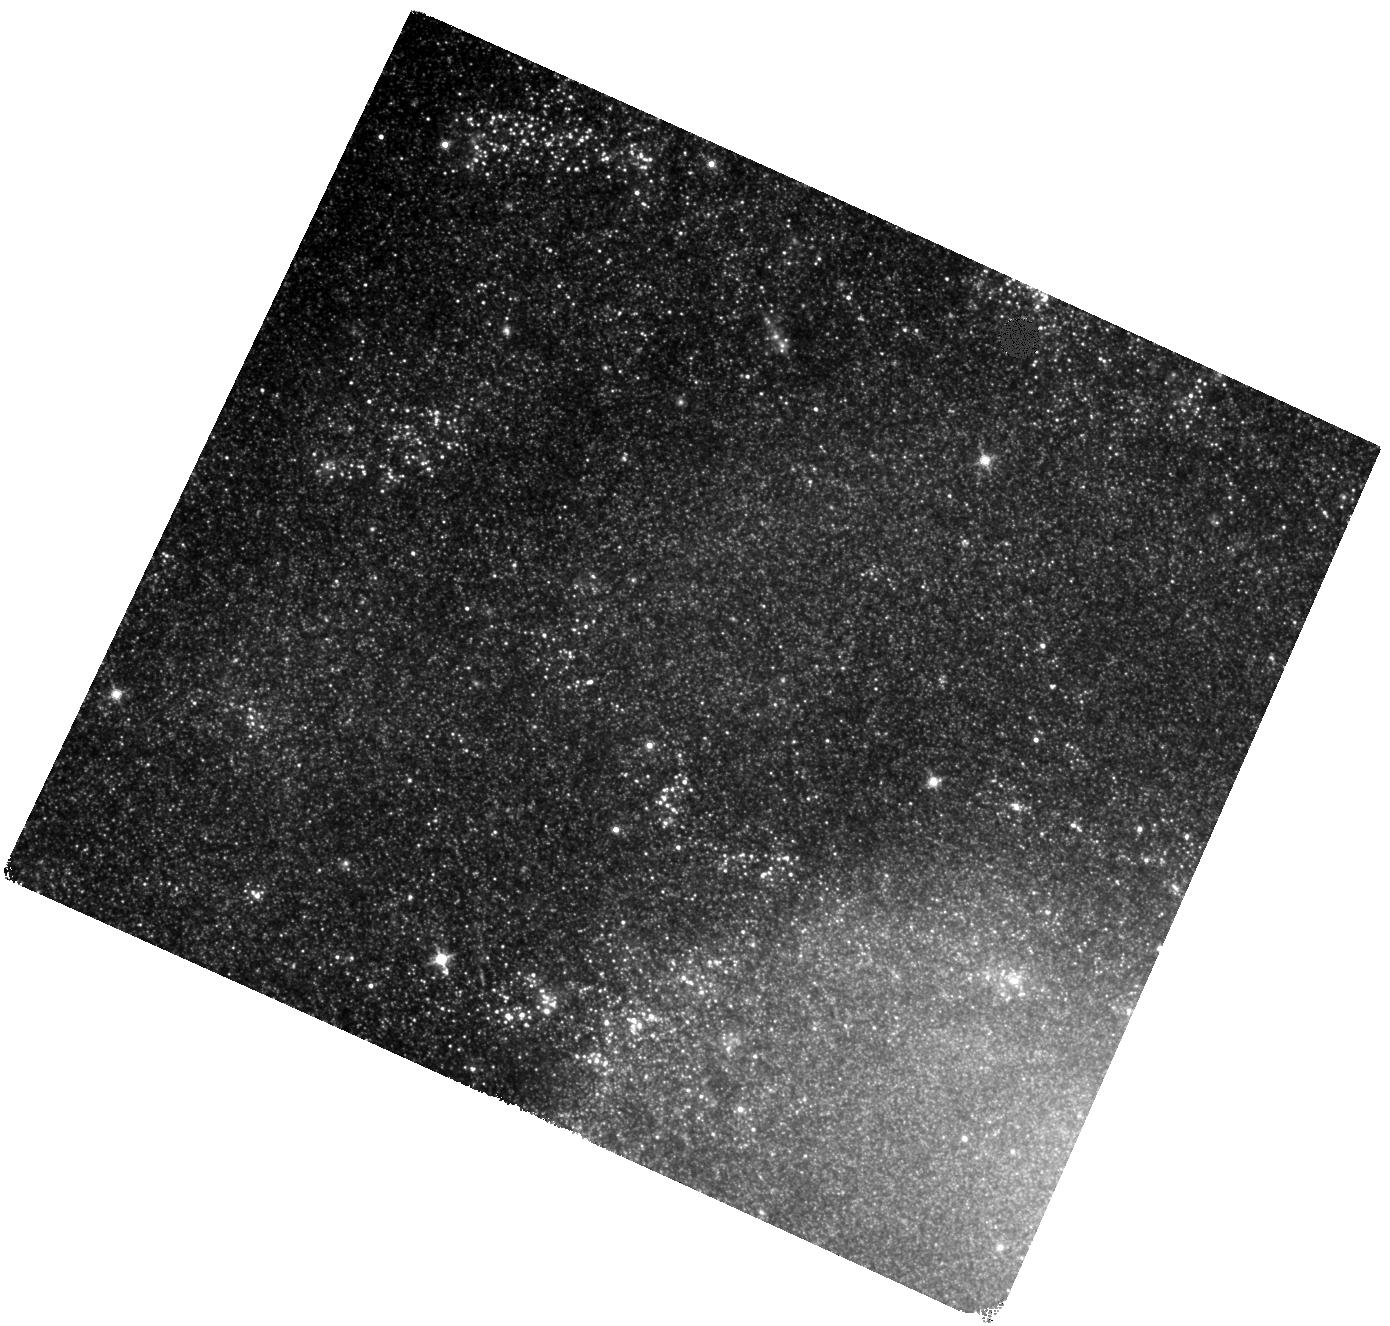
Target: S-15NZ. Instrument: WFC3/IR. Filter: F140W. Exposure: 13 min. Observation ID: hst_14463_08_wfc3_ir_f140w_id2y08

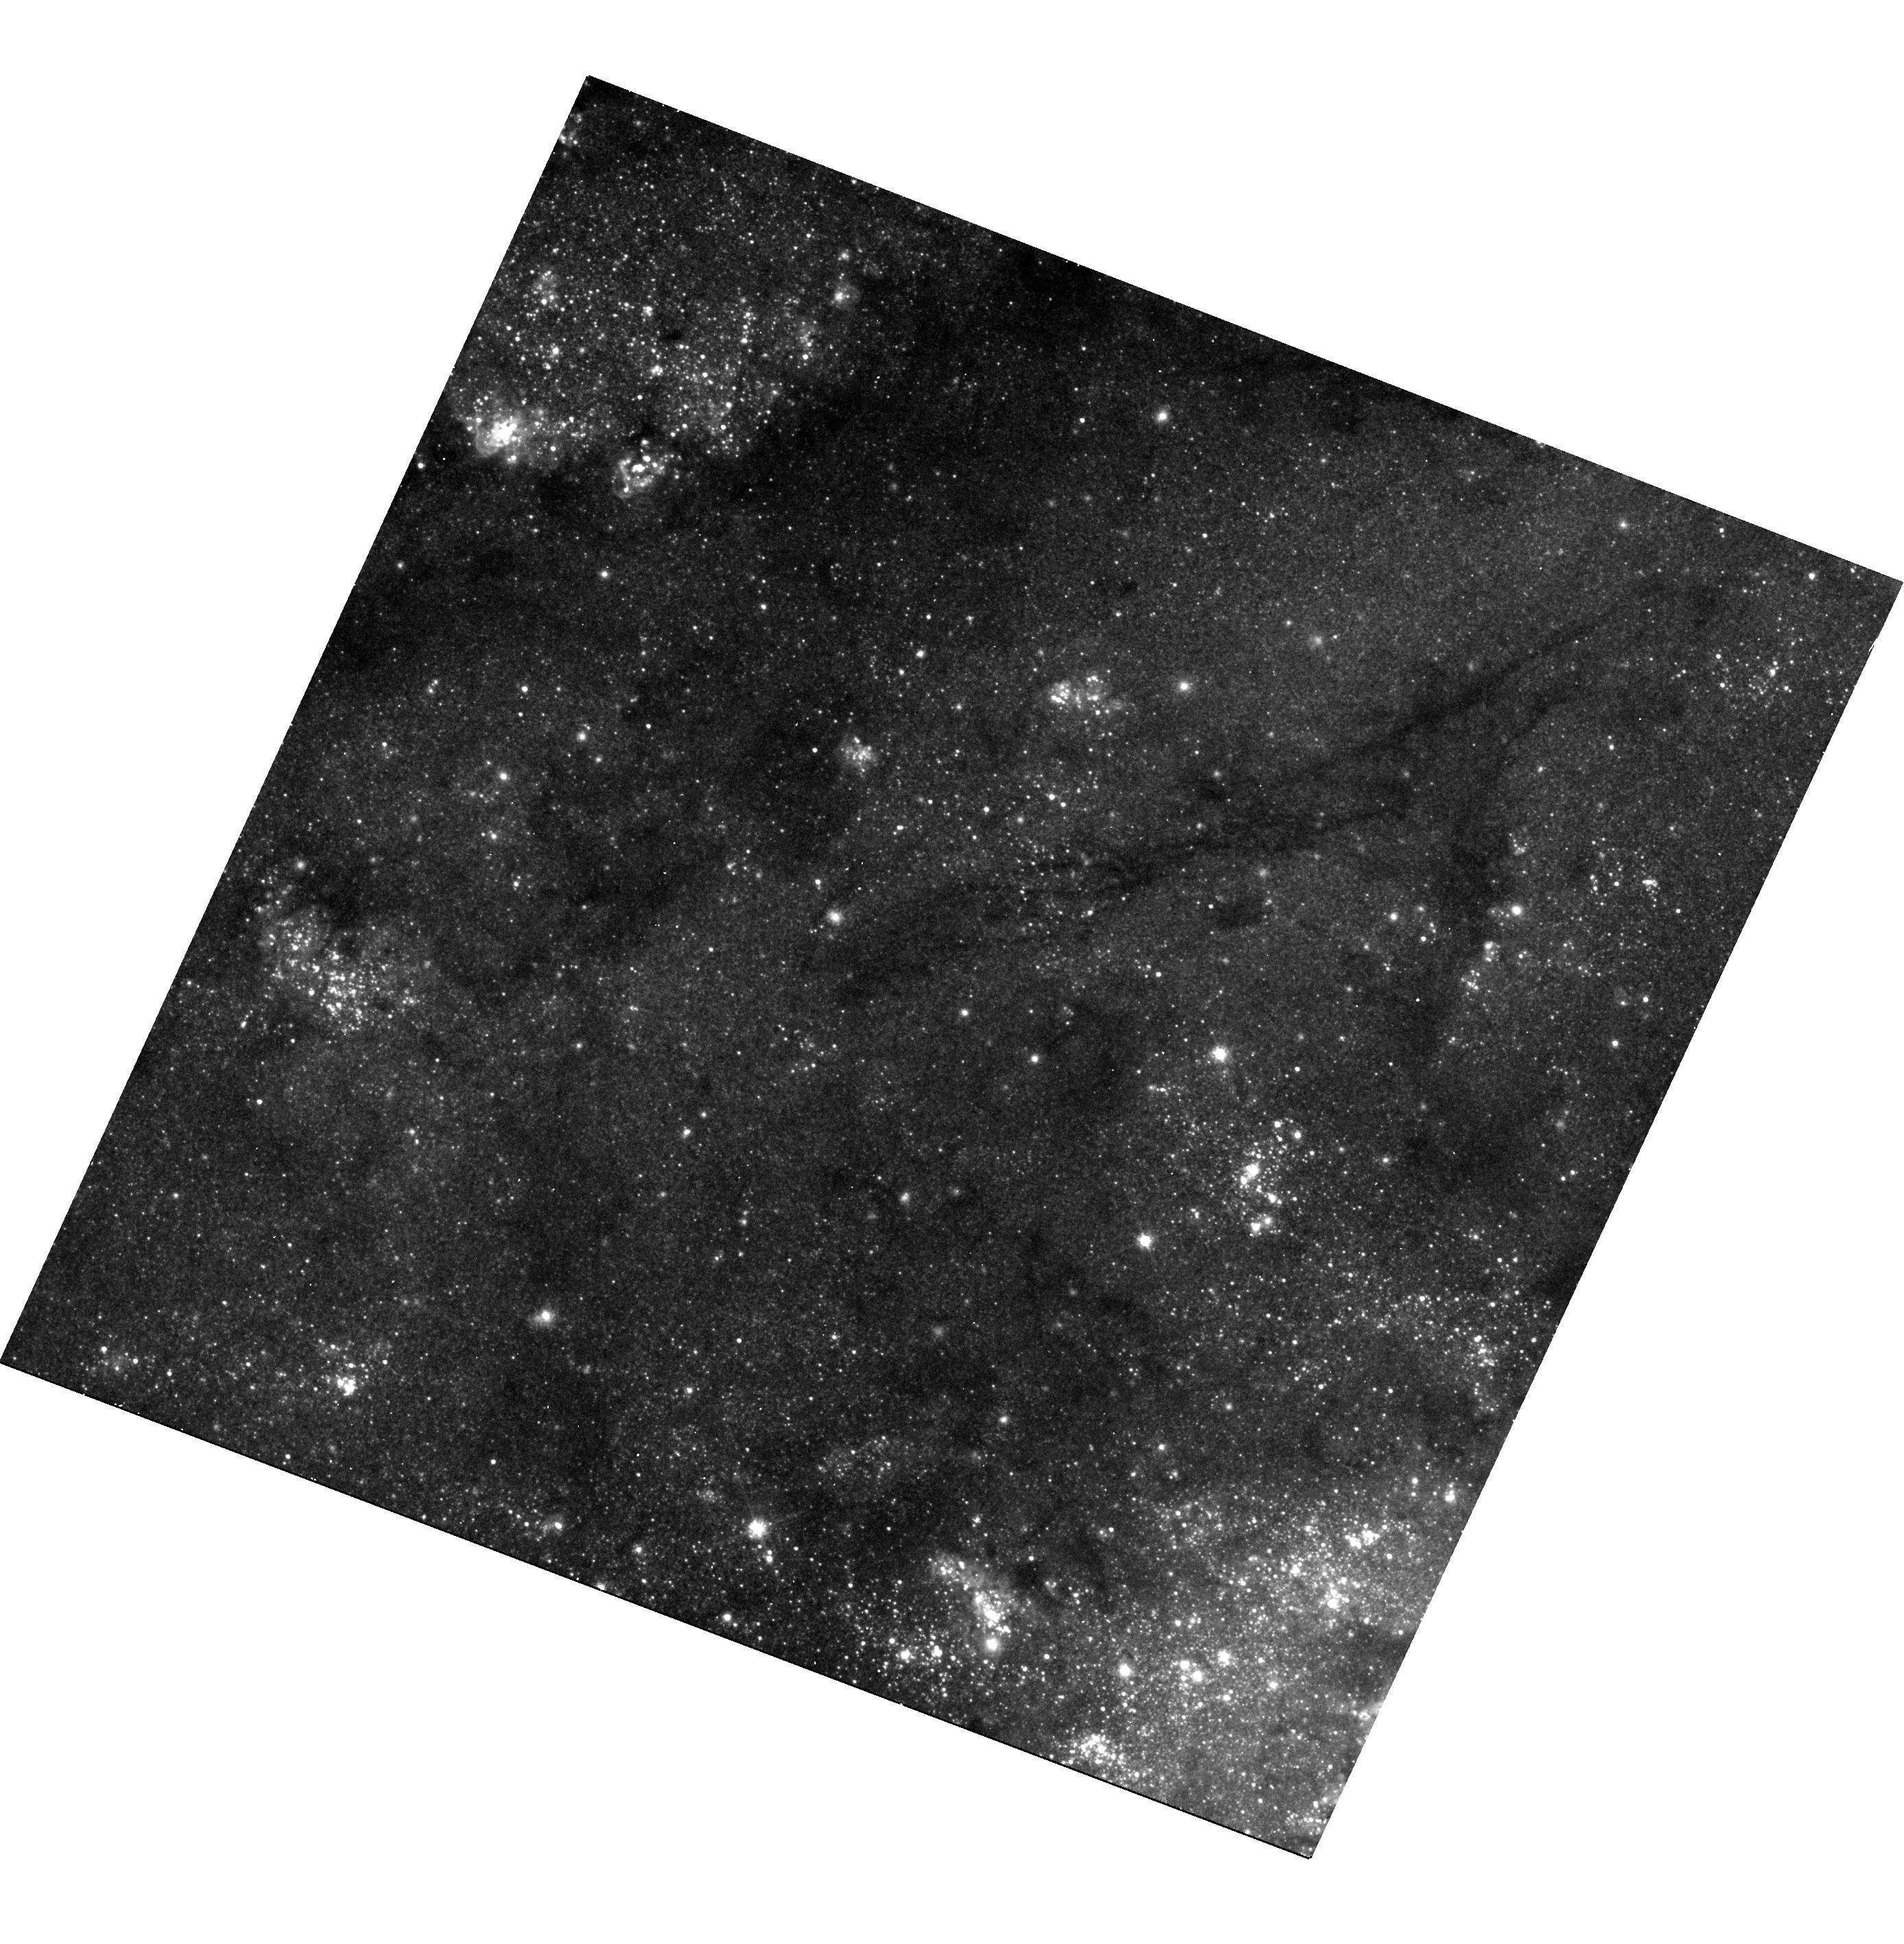
Target: S-15NZ. Instrument: WFC3/UVIS. Filter: F625W. Exposure: 11 min. Observation ID: hst_14463_07_wfc3_uvis_f625w_id2y07

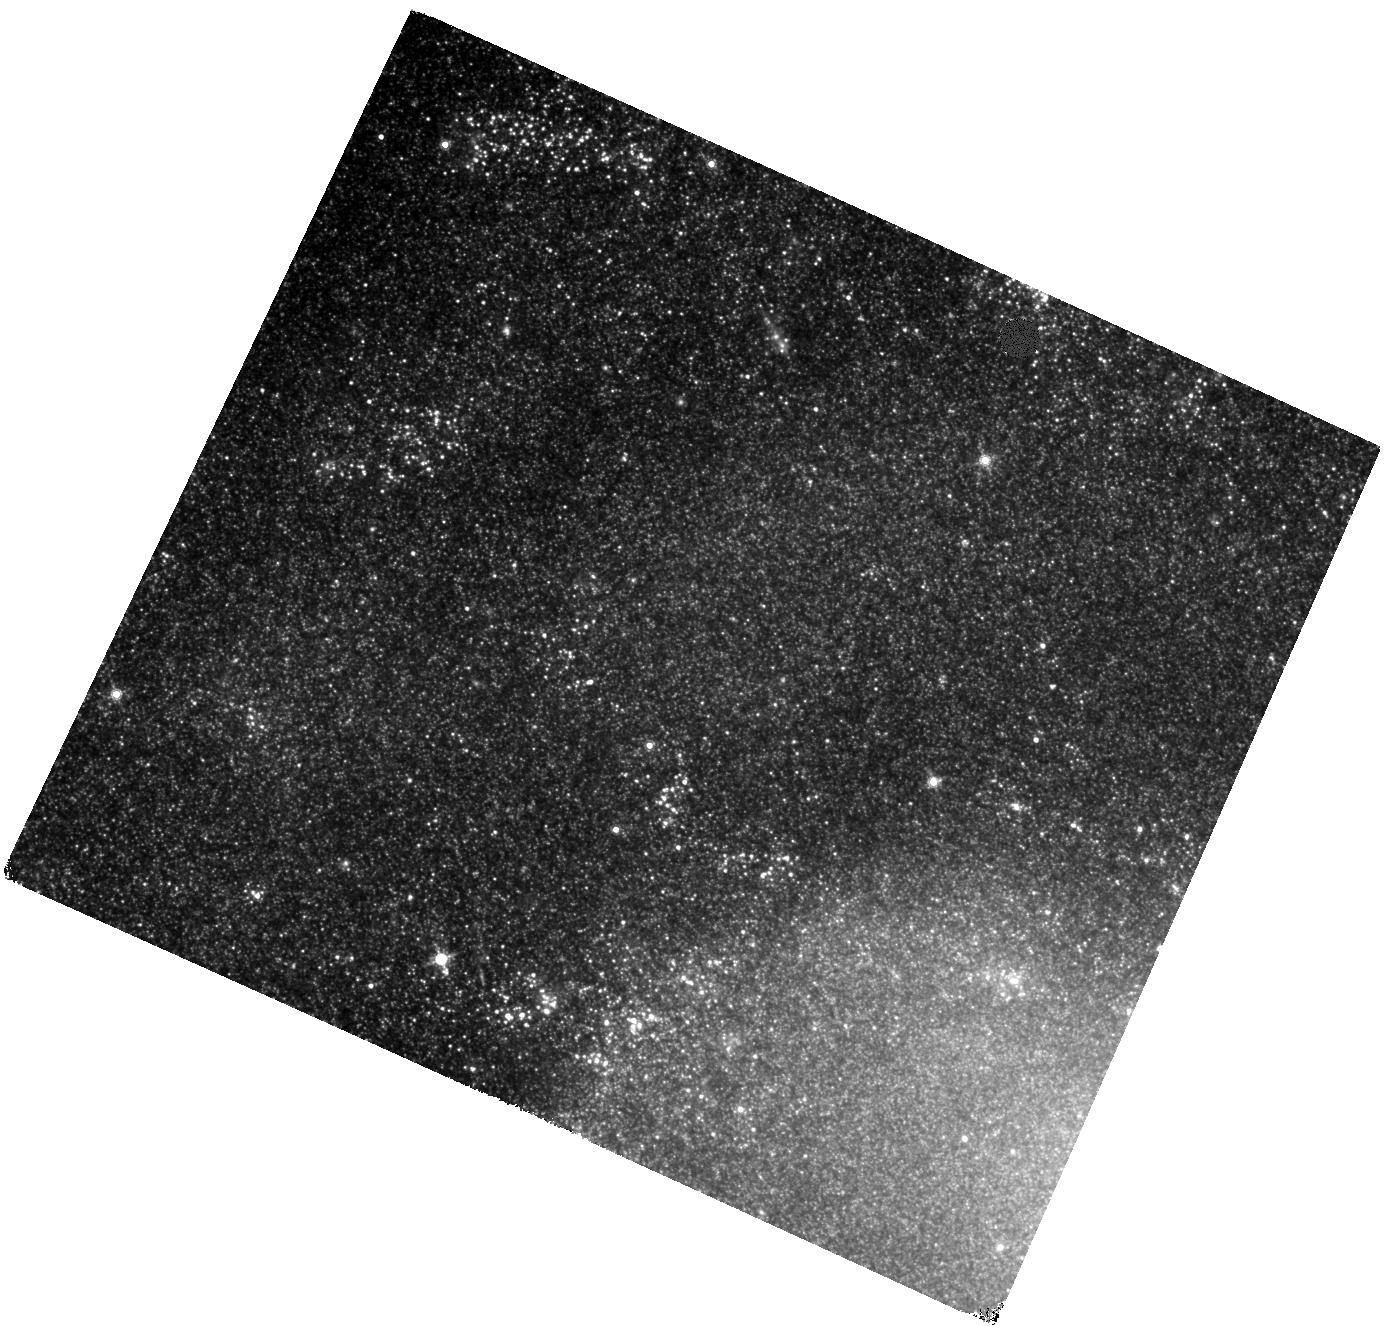
Target: S-15NZ. Instrument: WFC3/IR. Filter: F160W. Exposure: 13 min. Observation ID: hst_14463_08_wfc3_ir_f160w_id2y08

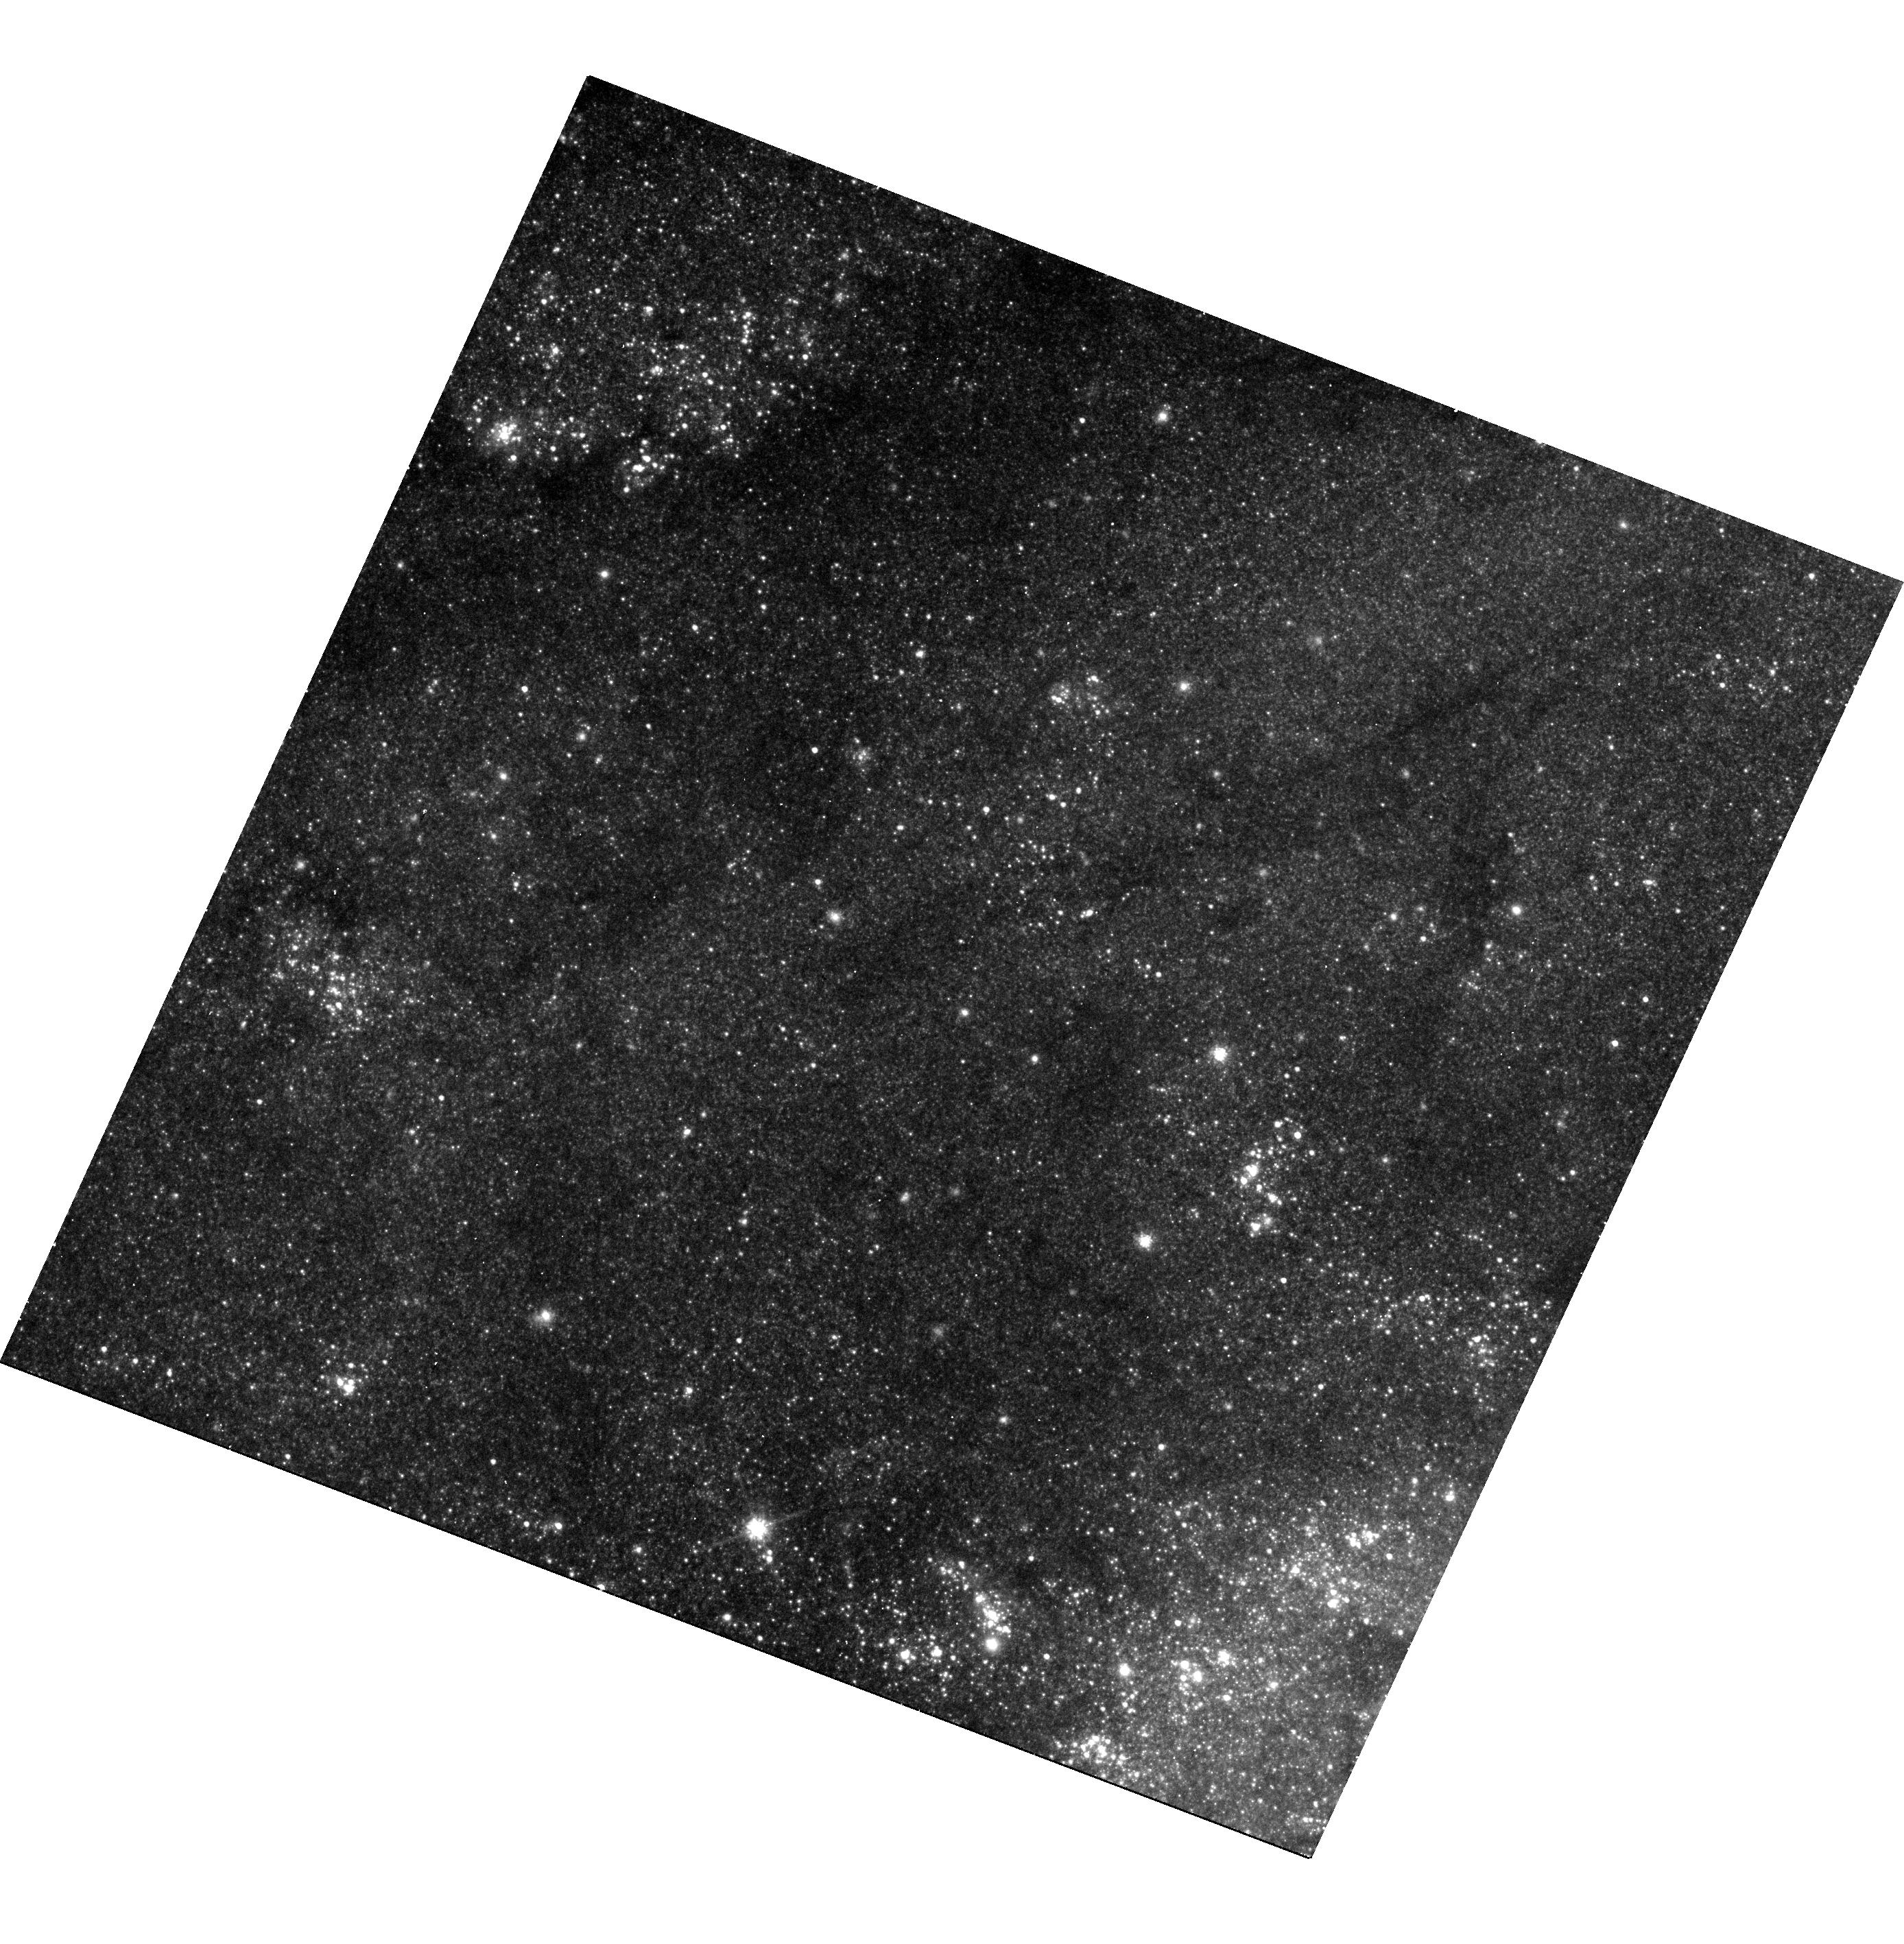
Target: S-15NZ. Instrument: WFC3/UVIS. Filter: F814W. Exposure: 10 min. Observation ID: hst_14463_07_wfc3_uvis_f814w_id2y07

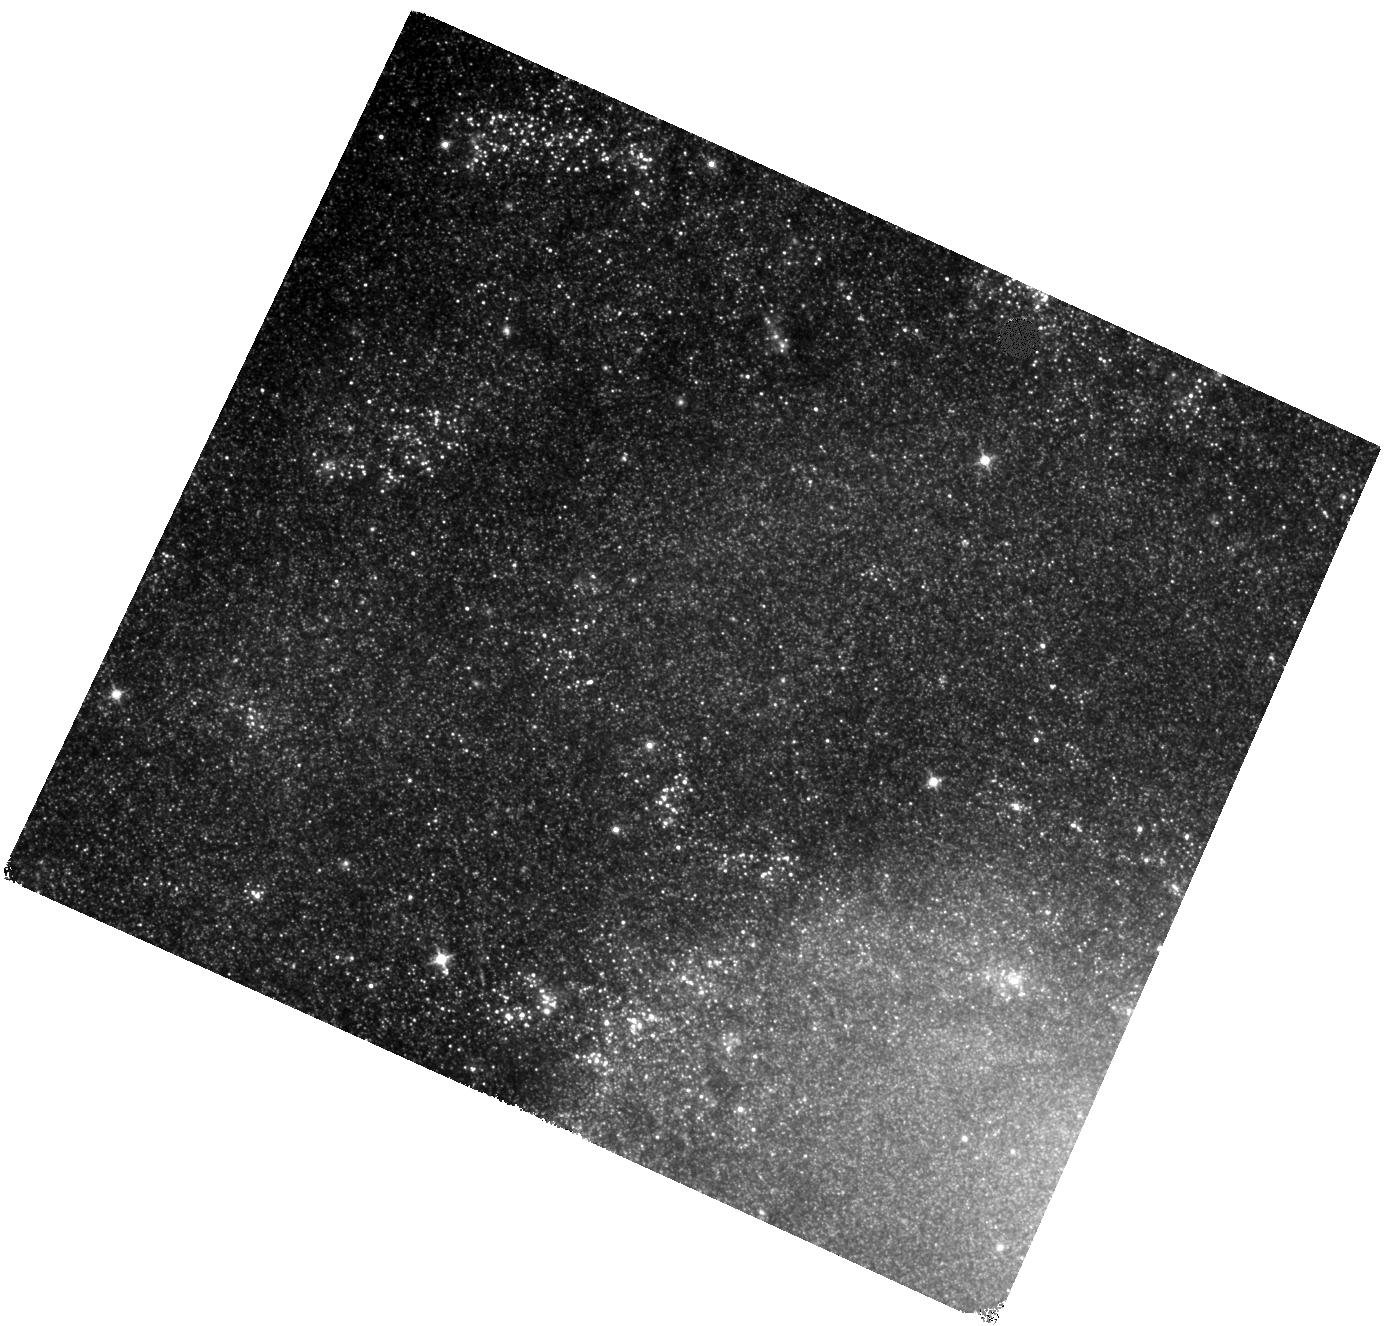
Target: S-15NZ. Instrument: WFC3/IR. Filter: F125W. Exposure: 13 min. Observation ID: hst_14463_08_wfc3_ir_f125w_id2y08

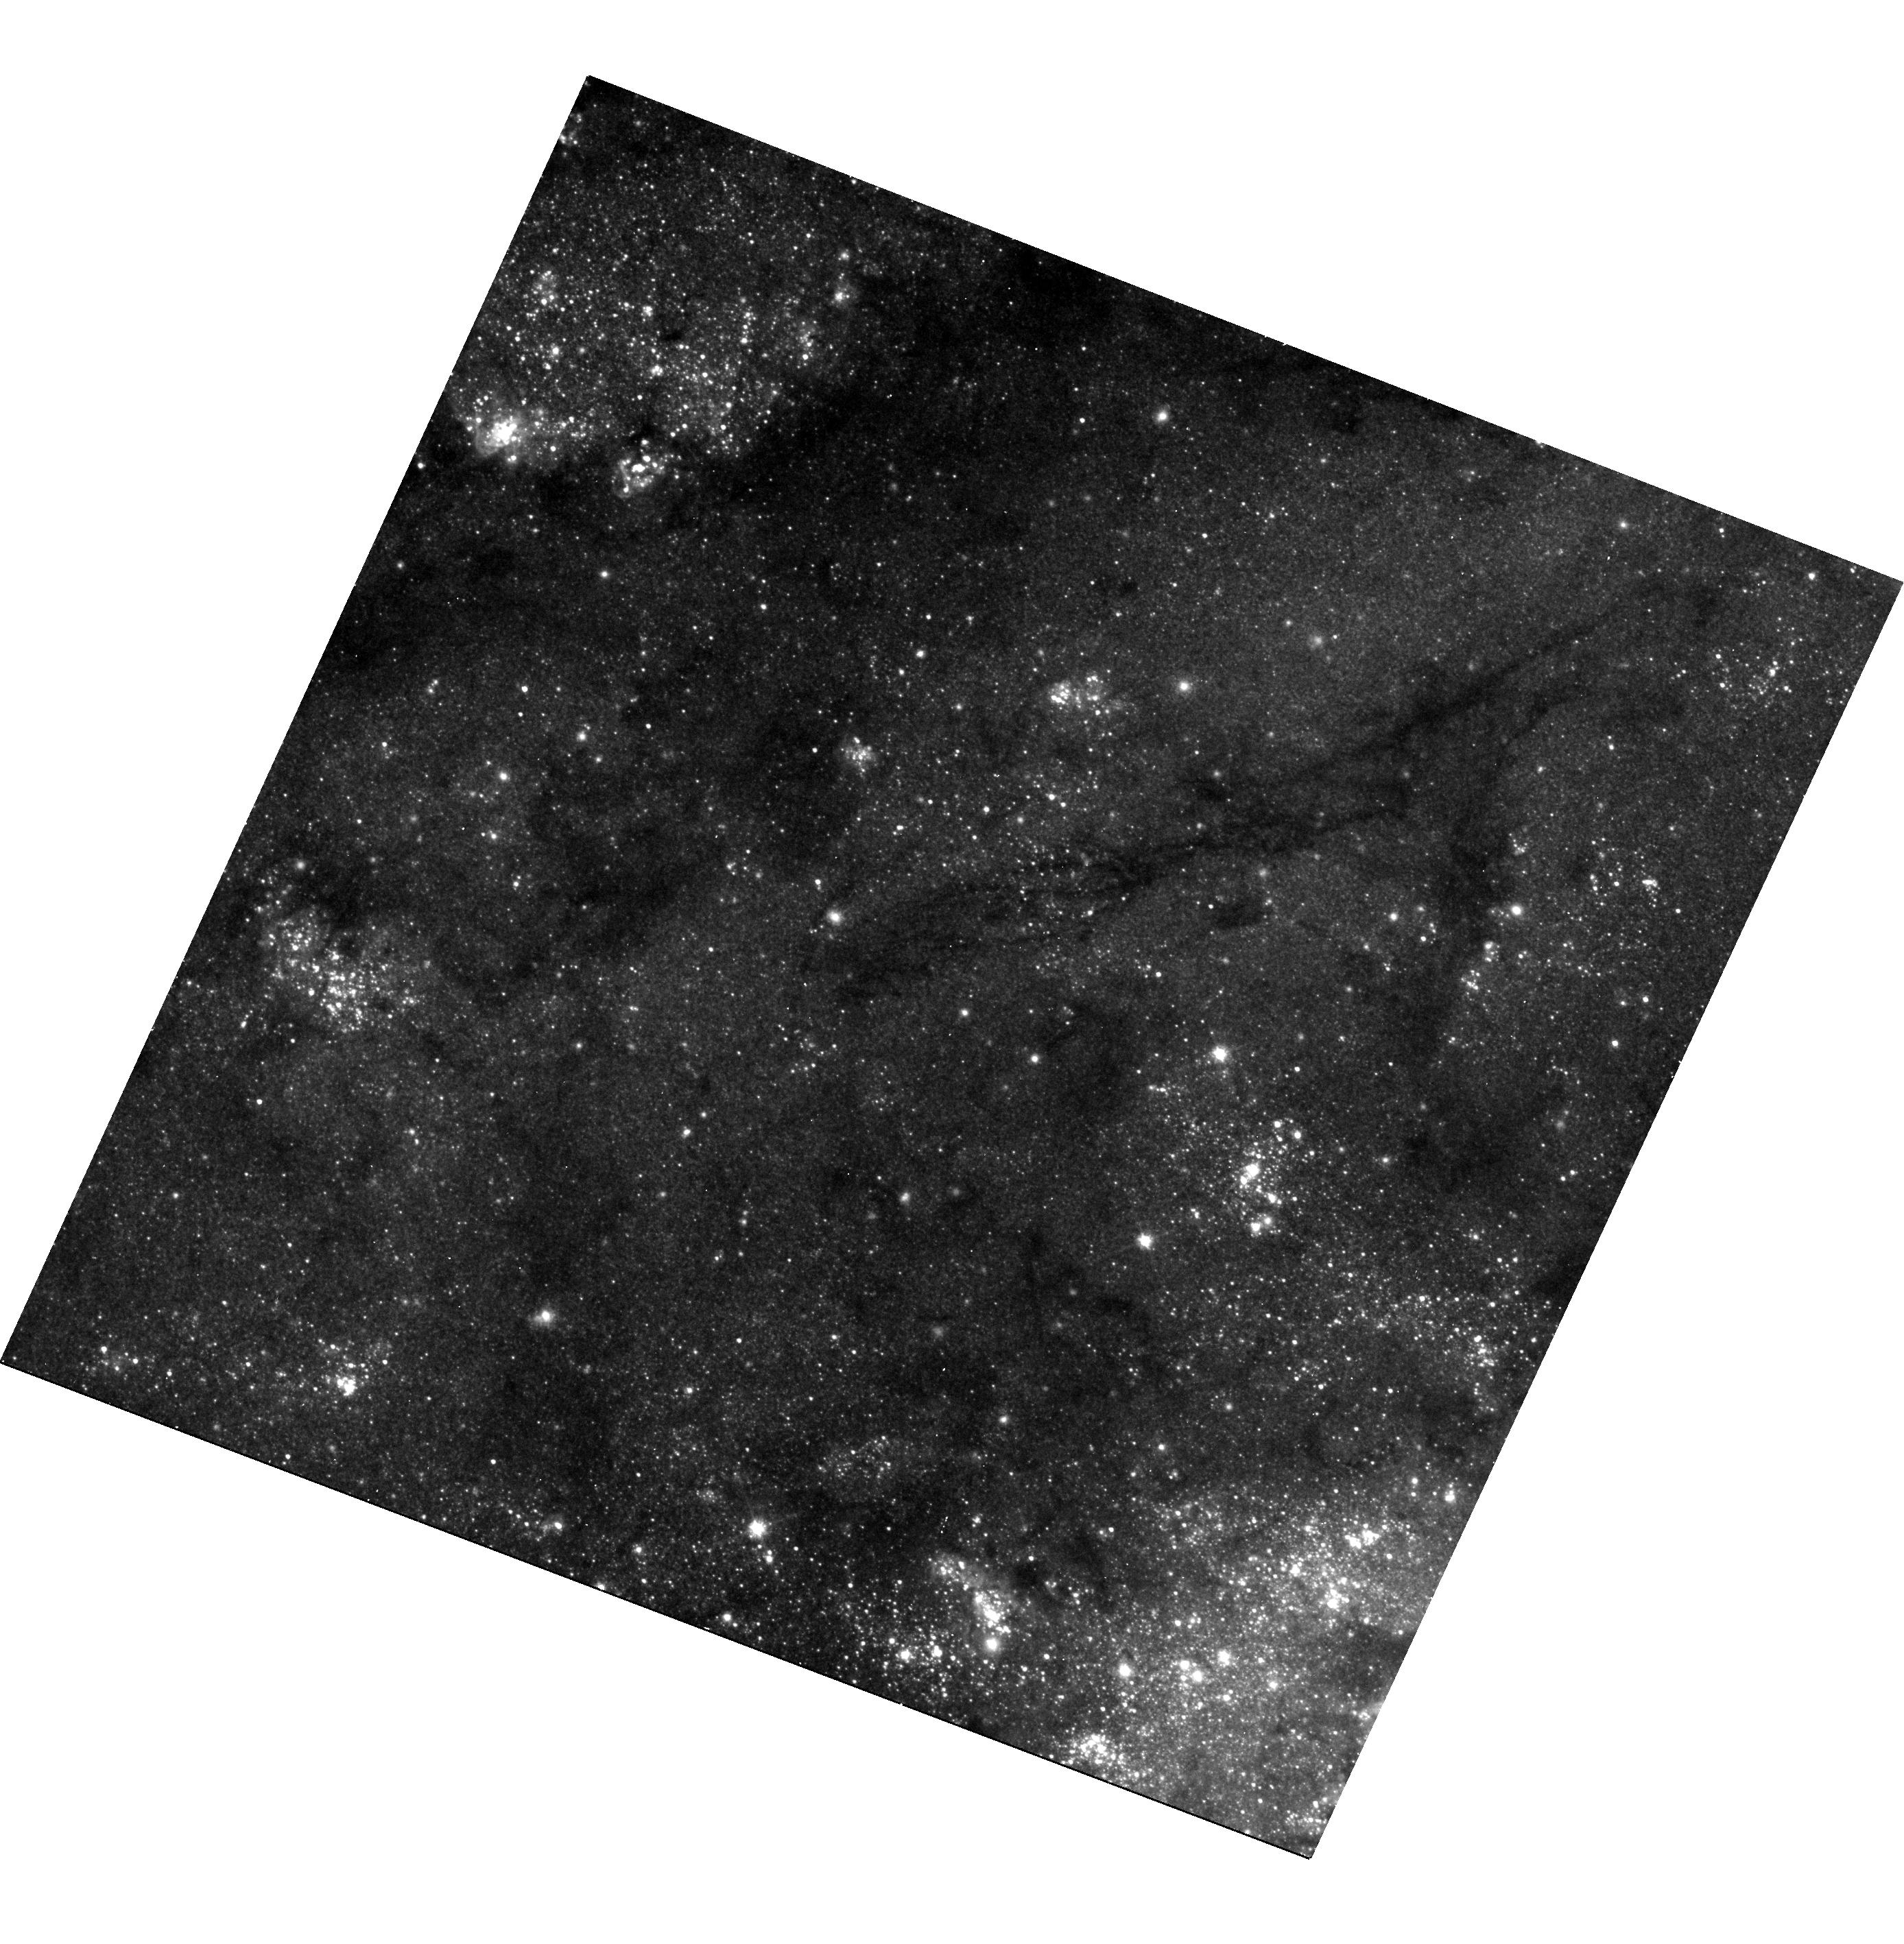
Target: S-15NZ. Instrument: WFC3/UVIS. Filter: F606W. Exposure: 11 min. Observation ID: hst_14463_07_wfc3_uvis_f606w_id2y07

Identifying the Progenitor of a New Red Transient (PI: McCollum, Bruce)

Red transients are a recently-recognized, fundamentally new type of stellar outburst. At least one, V1309 Sco, was the first observed case of a merger between two nondegenerate stars. The outburst mechanism remains a matter of some disagreement. It is widely suspected that there is more than one different type of outburst occurring among the red transients. A major problem in trying to model the outburst mechanisms is that the spectral class of the progenitor object is fairly well known in only one or two cases. We have found a set of WFC3 images covering the field including one red transient in fifteen different photometric bandpasses. This will provide the most complete SED of any red transient progenitor, and hence the most precise spectroscopic classification. Also, the distance in this case is known to high precision. However, the uncertainty in the coordinates of this transient is such that several objects in the pre-outburst images might be the progenitor. We request a small amount of new WFC3 imaging to determine which object is the progenitor by comparing the location of the transient relative to other stars nearby in the new images. Once it is identified, we will perform photometry on the archival images to construct the SED of the progenitor and derive its spectral type. The combination of precise spectral type and precise distance will make this object fundamentally valuable for modeling red transients.